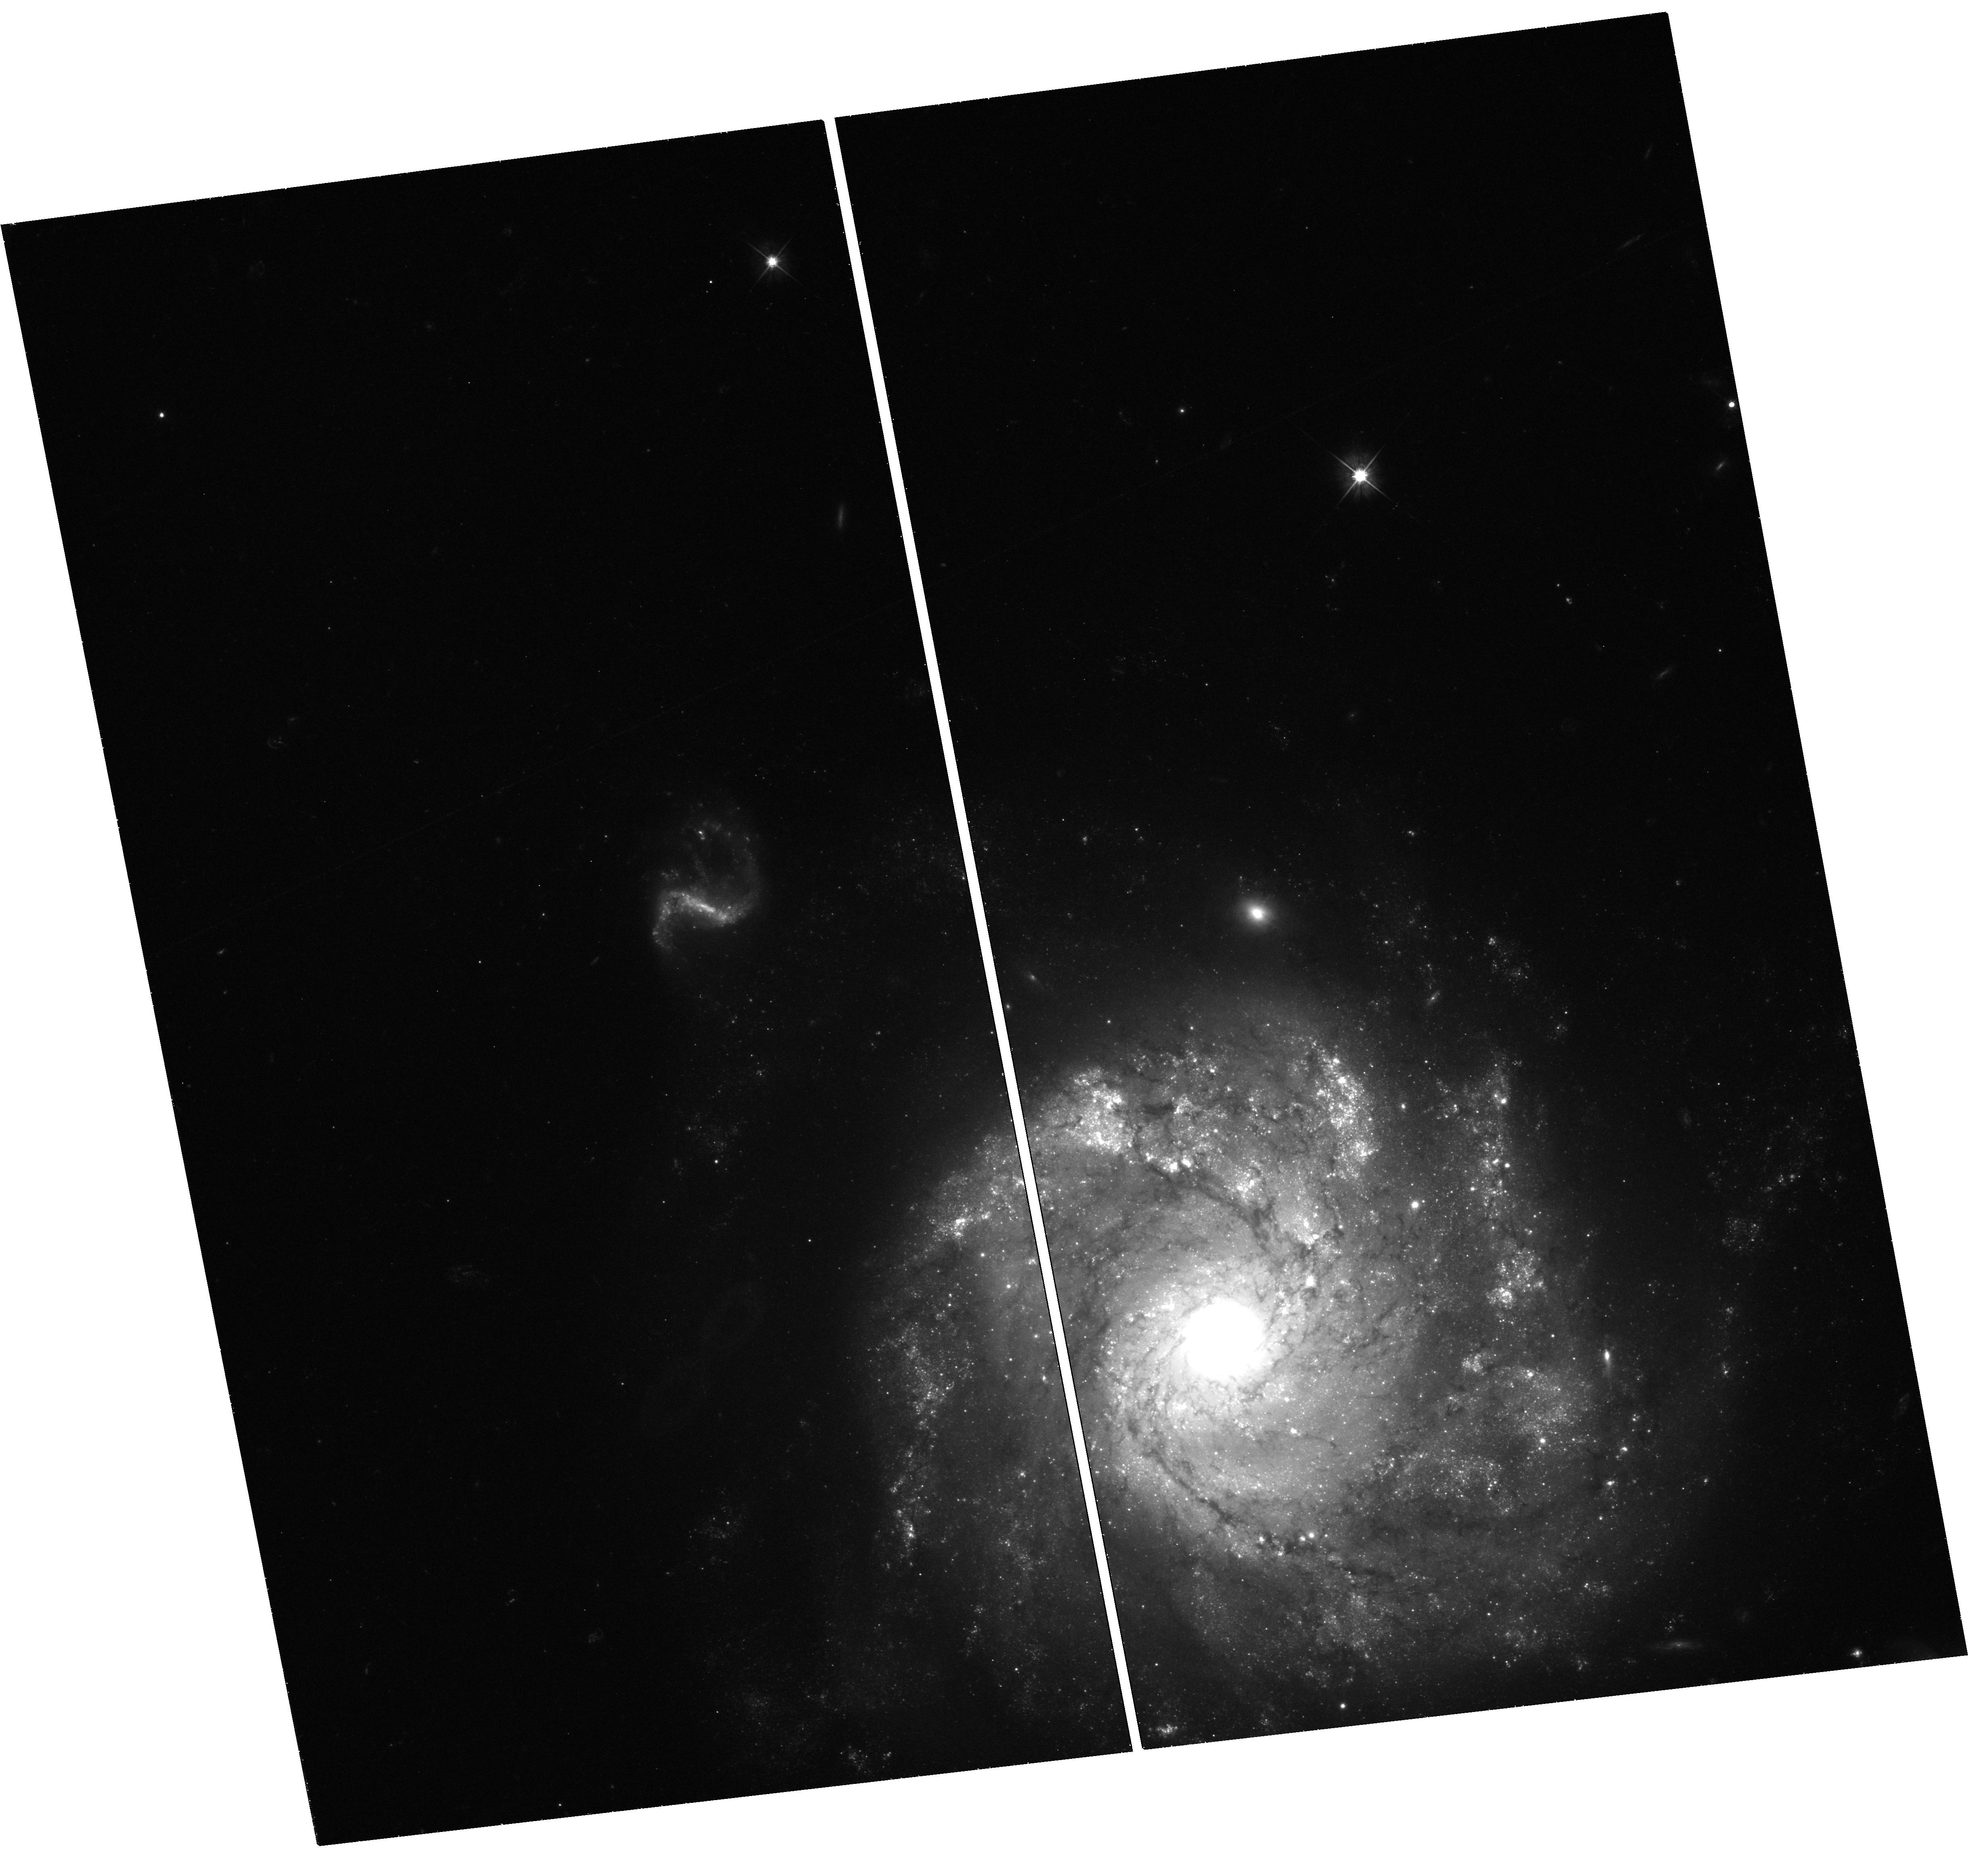
Target: SN-2012Z. Instrument: WFC3/UVIS. Filter: F555W. Exposure: 50 min. Observation ID: hst_13360_01_wfc3_uvis_f555w_icb401

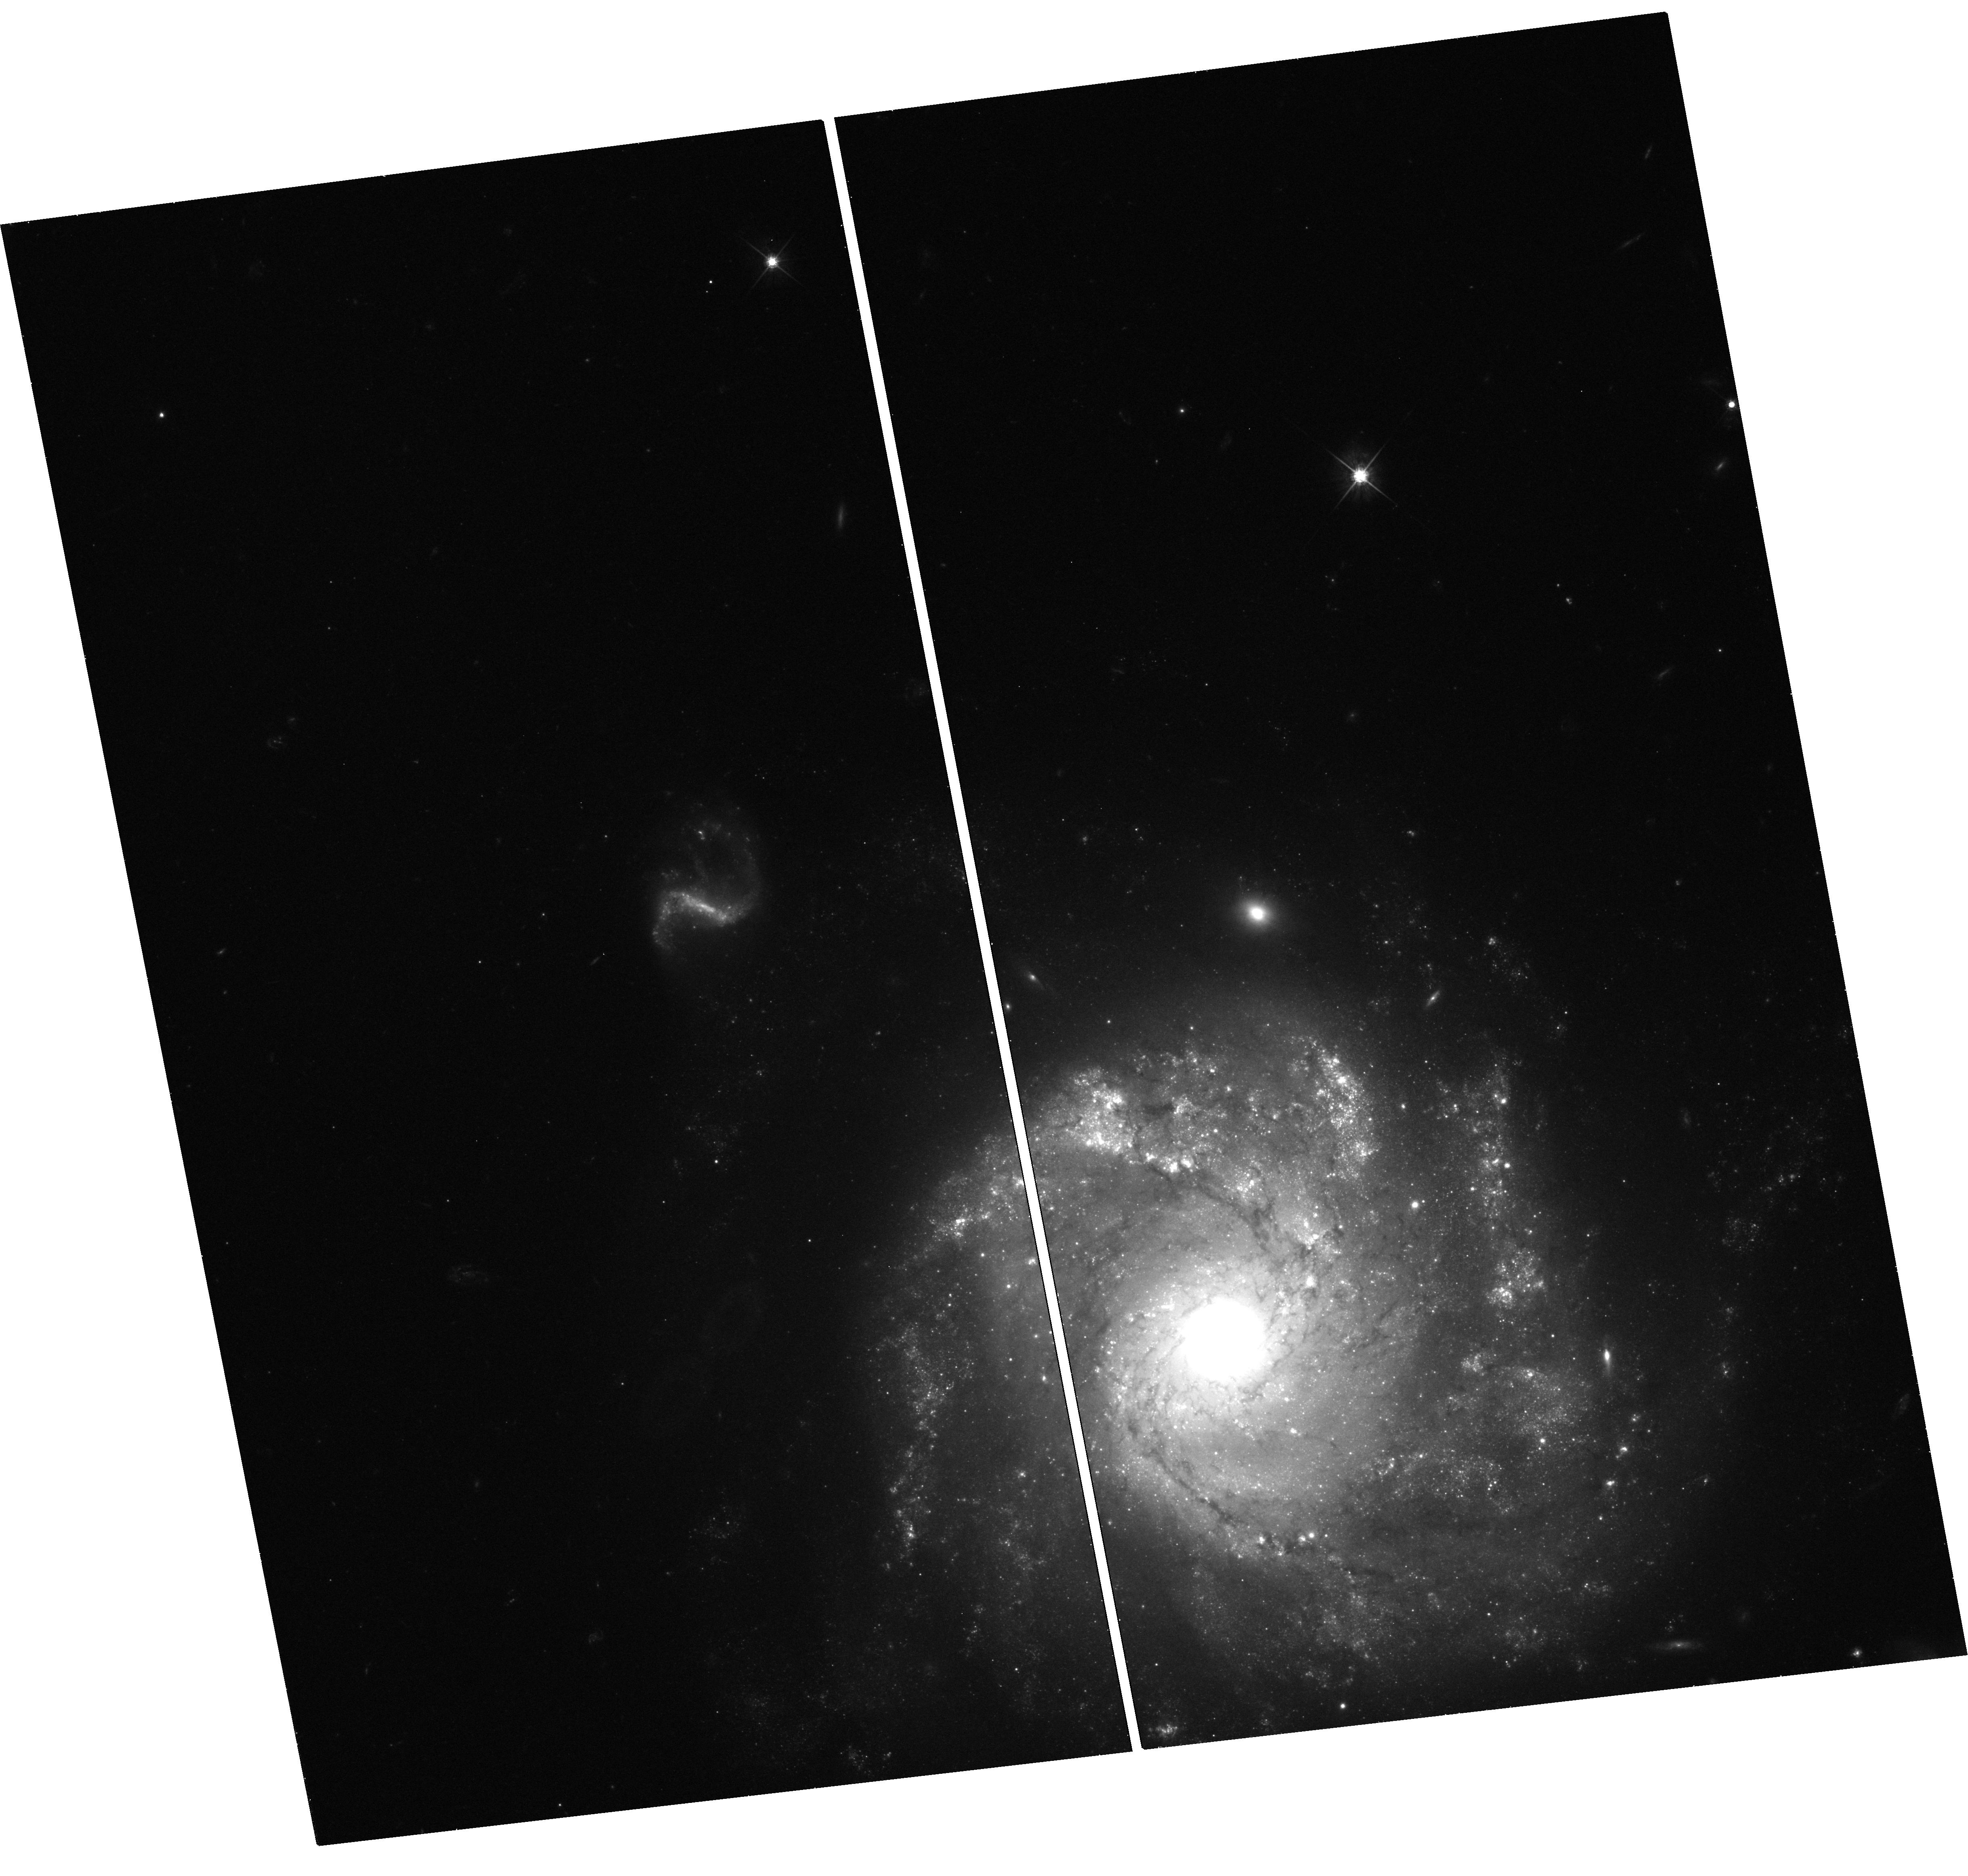
Target: SN-2012Z. Instrument: WFC3/UVIS. Filter: F625W. Exposure: 33 min. Observation ID: hst_13360_01_wfc3_uvis_f625w_icb401

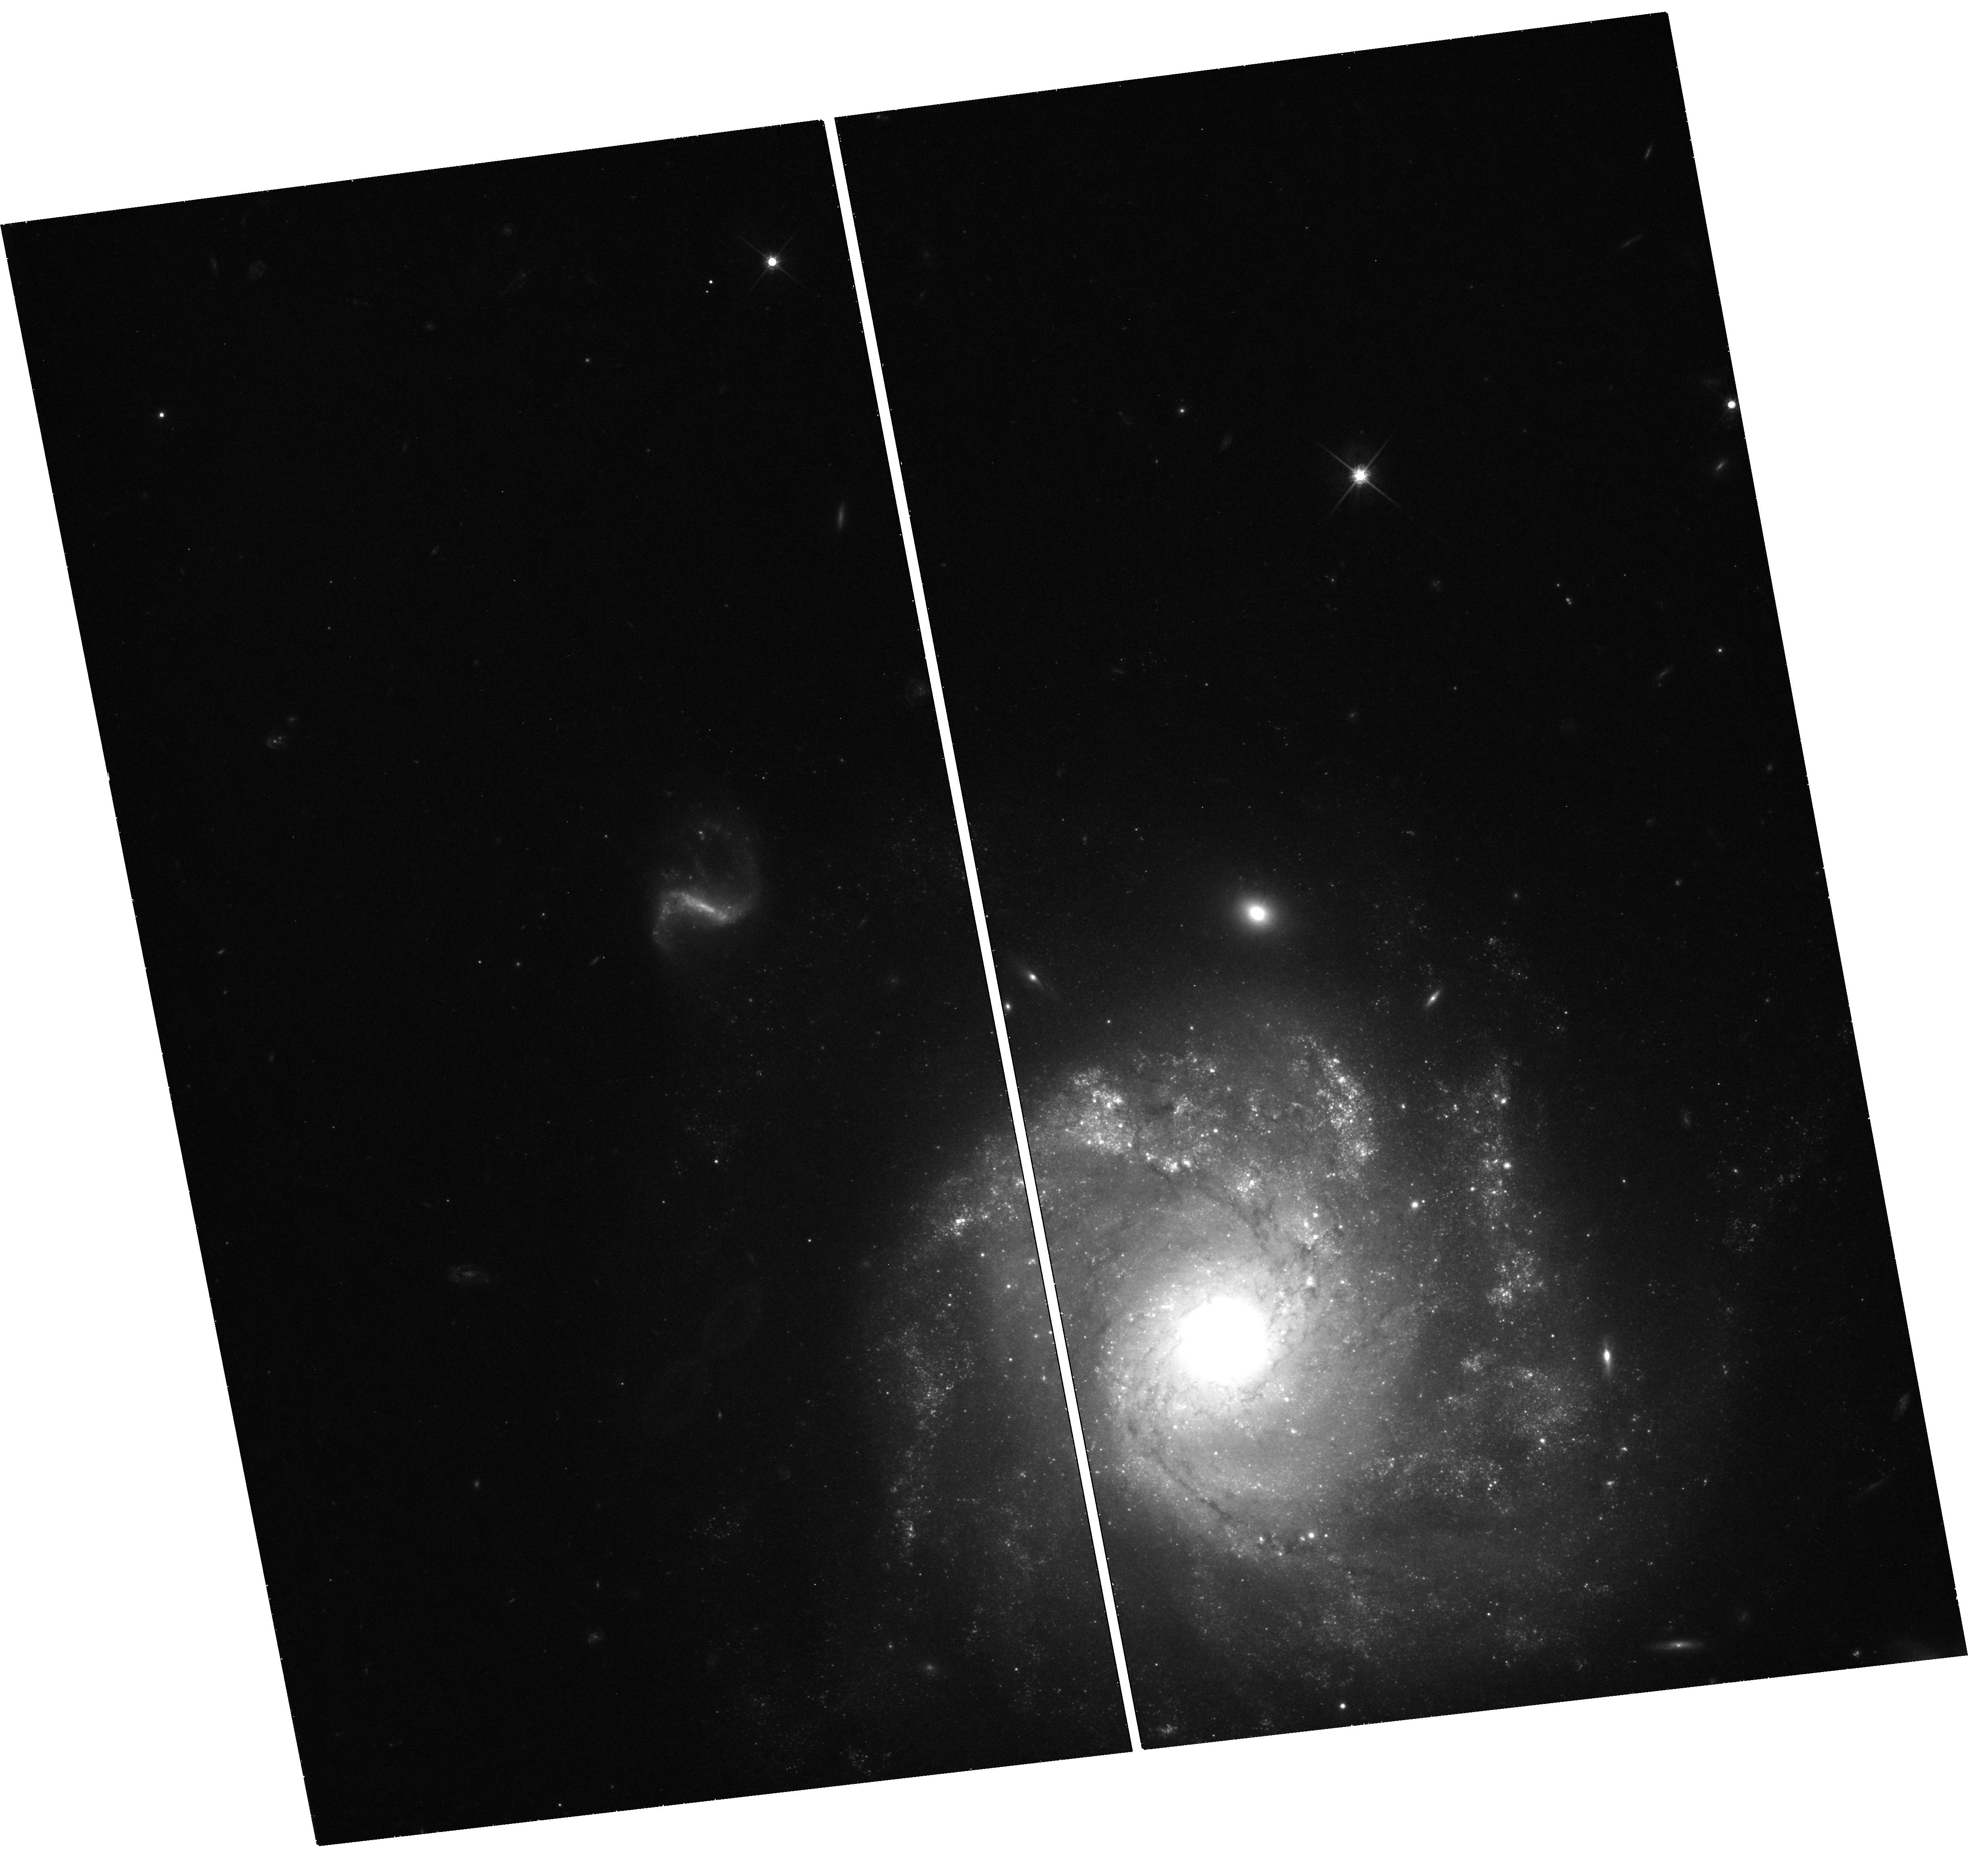
Target: SN-2012Z. Instrument: WFC3/UVIS. Filter: F814W. Exposure: 40 min. Observation ID: hst_13360_01_wfc3_uvis_f814w_icb401

The Peculiar Type Ia Supernova 2012Z: A Massive Star Progenitor? (PI: Jha, Saurabh W.)

Despite the tremendous importance of type Ia supernovae (SNe Ia), from their use as cosmological distance indicators to their contribution to the chemical enrichment of the Universe, we are still puzzled by the basic questions: what are their progenitor systems and how do they explode? Peculiar SNe Ia, objects that resemble normal SNe Ia spectroscopically, but lie off the one-parameter Phillips relationship the vast majority of SN Ia follow, play a useful role in answering these questions. By understanding what makes a small, but significant, fraction of SNe Ia different than their normal cousins, we may identify the key initial conditions and physical processes at work. Here we propose late-time HST WFC3/UVIS optical photometry of SN 2012Z, the most recent member of the peculiar SN 2002cx-like subclass of SNe Ia. We will compare our observations with extremely deep pre-explosion HST ACS images of the host galaxy NGC 1309, to test whether bright (M_I = -6) stars near the position of the SN are in fact coincident with it, testing a massive star progenitor hypothesis for this subclass of explosions, contrary to the most likely progenitor models for normal SNe Ia. We will also continue to follow the optical light curve of SN 2012Z to epochs later than any peculiar SNe Ia has been observed, in order to test signatures of explosion models for these objects.